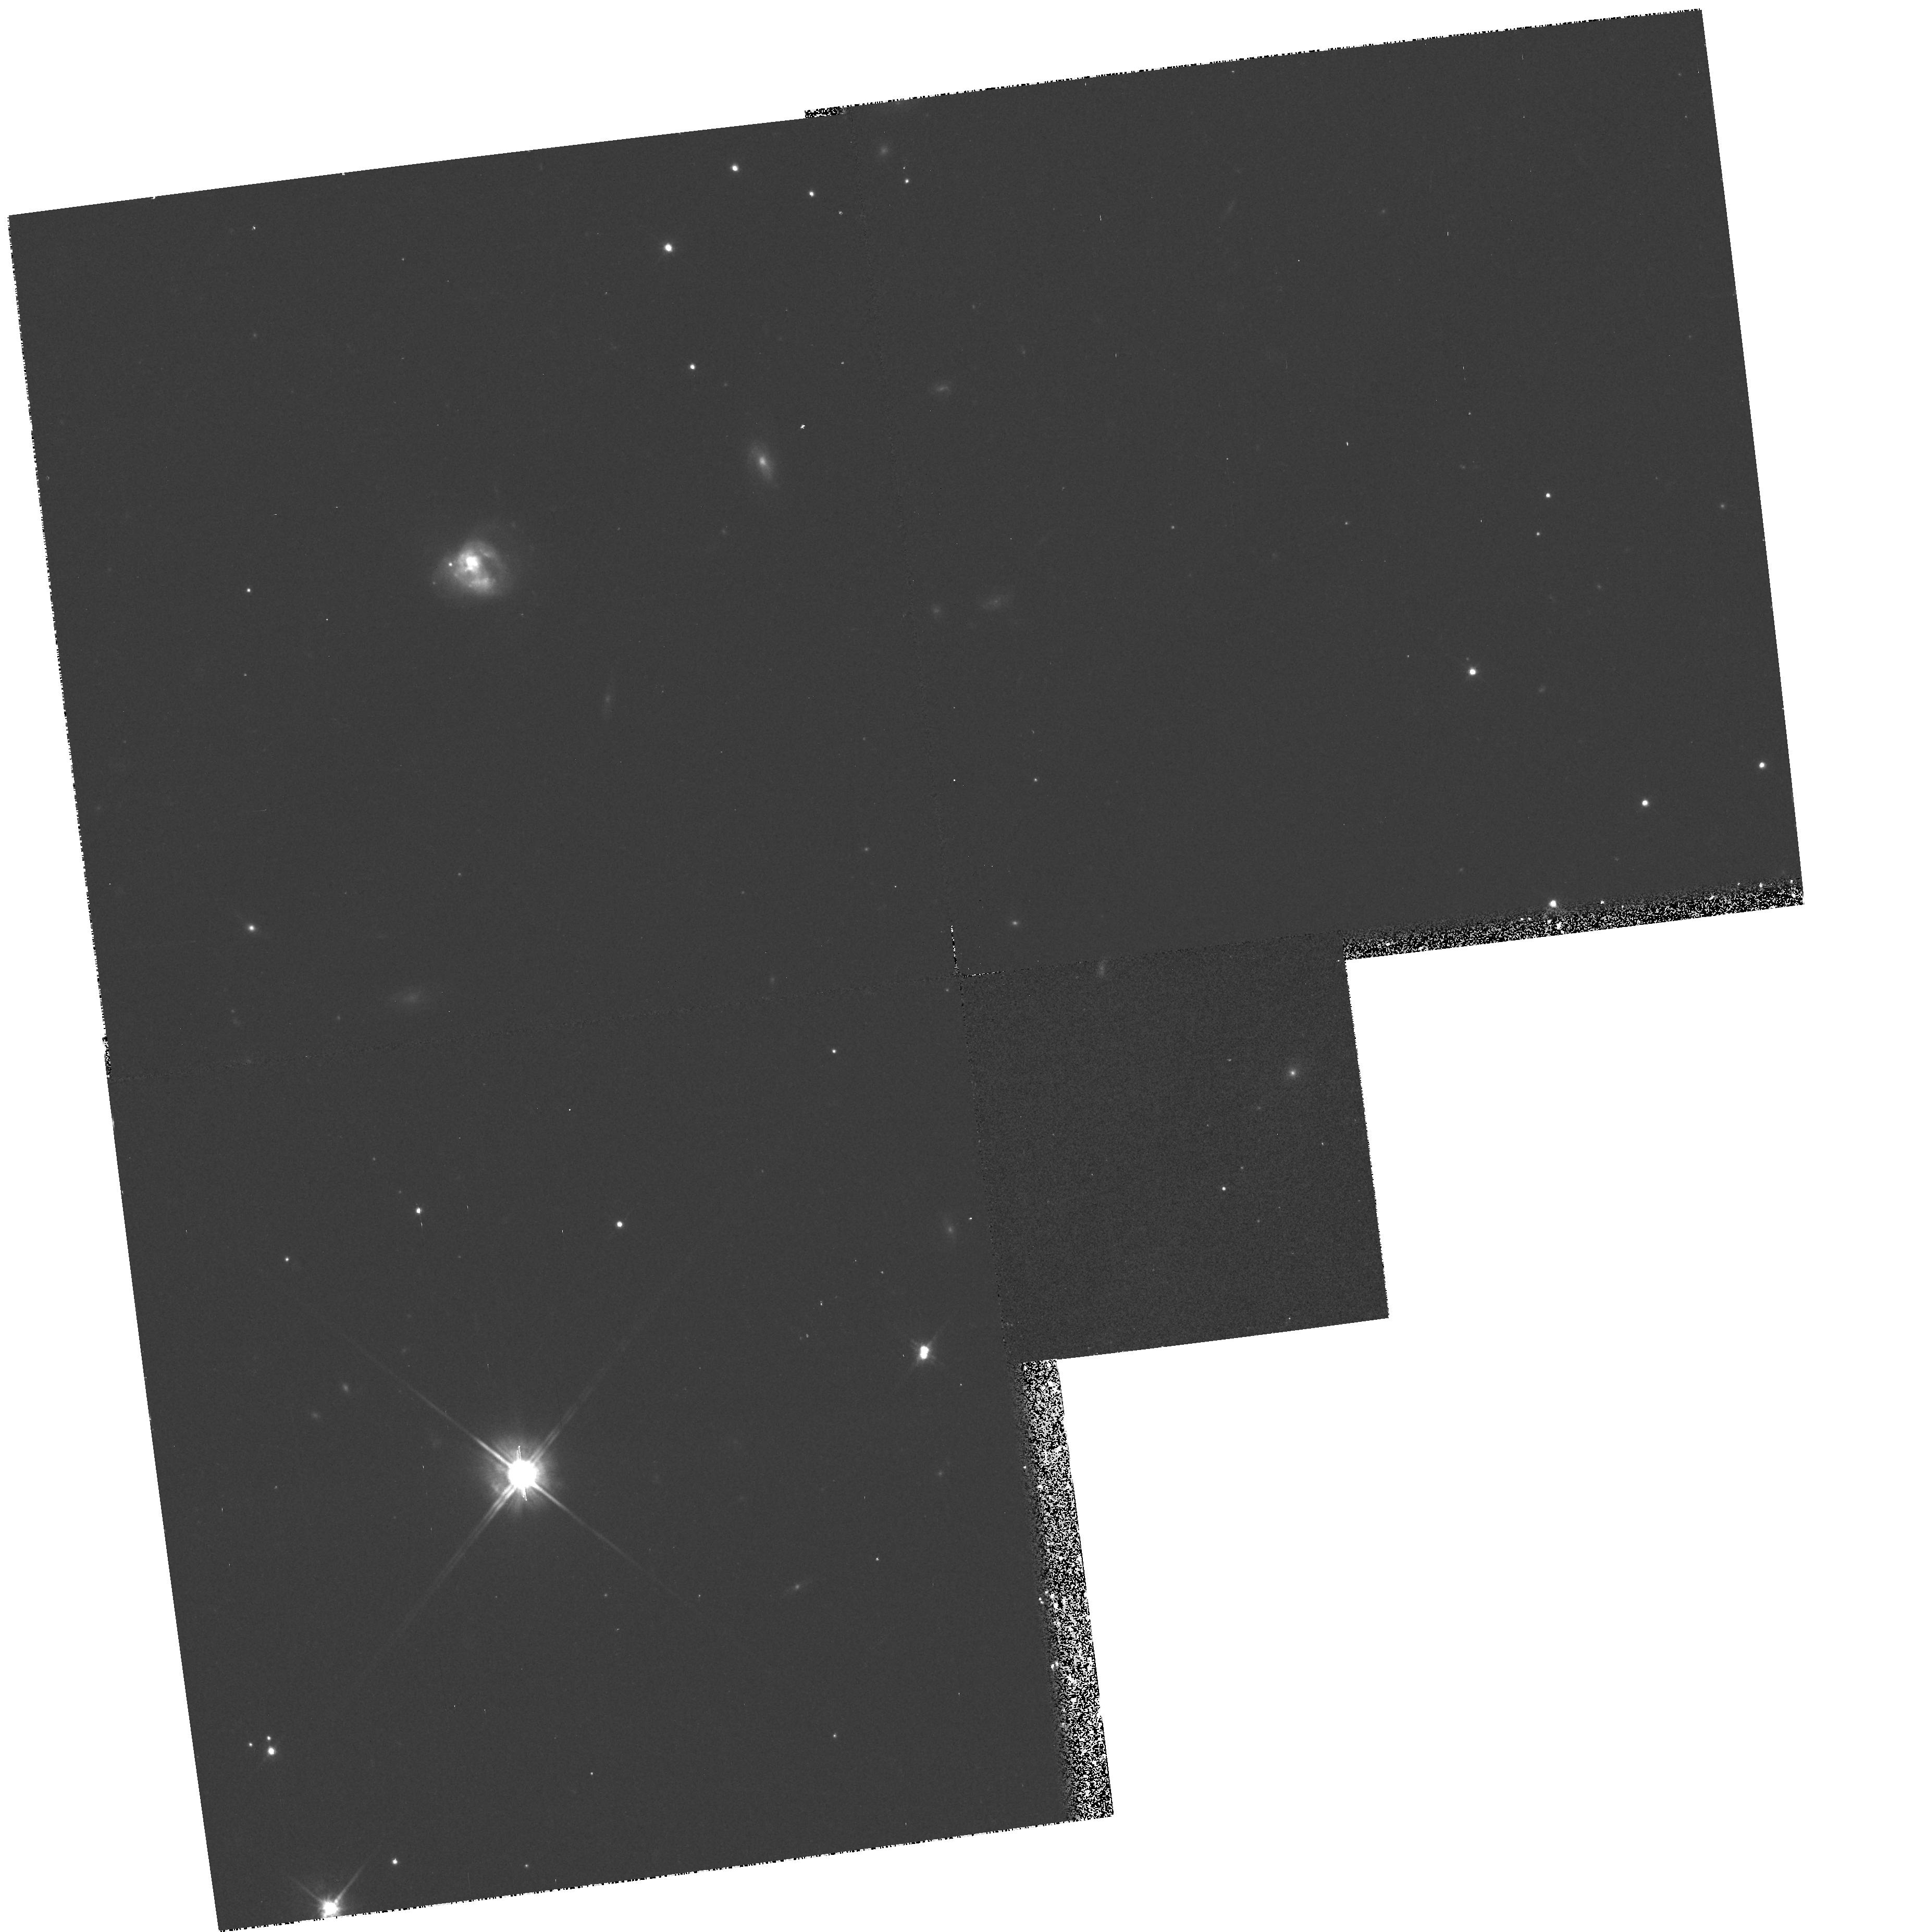
Target: IR23230-6926. Instrument: WFPC2/PC. Filter: F814W. Exposure: 13 min. Observation ID: hst_6346_23_wfpc2_pc_f814w_u33l23

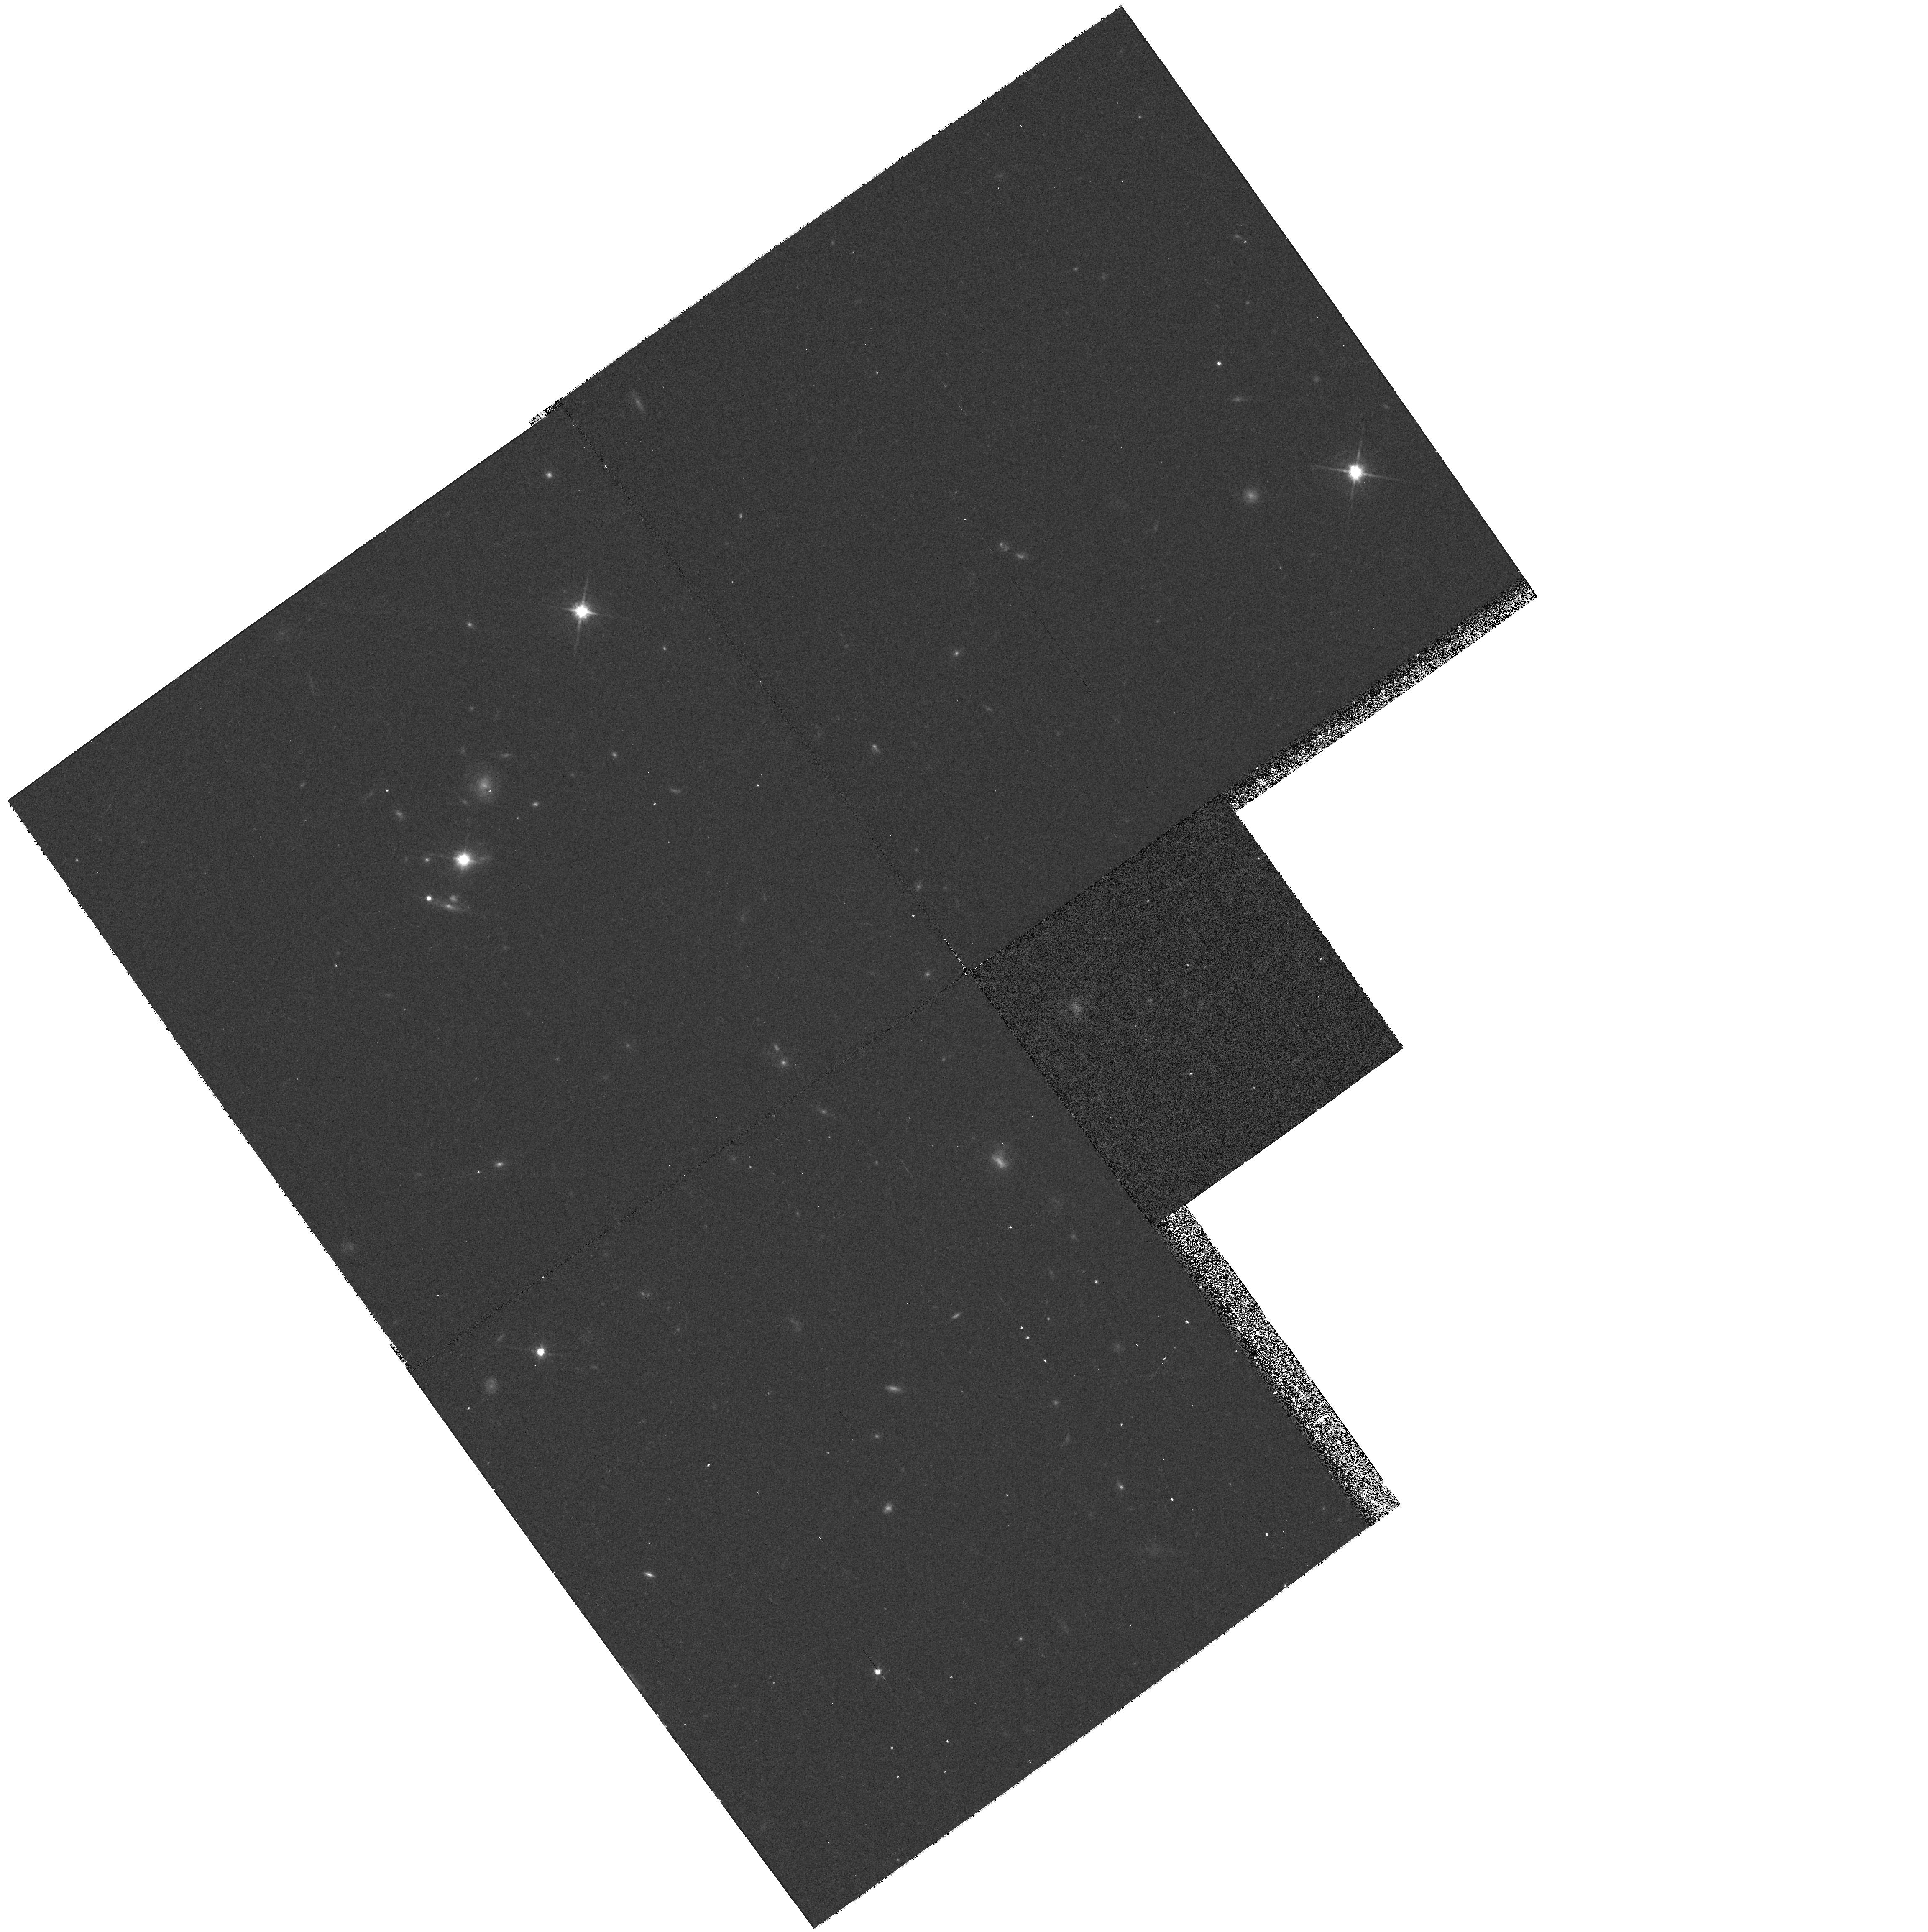
Target: QDOTULIR020527+083554. Instrument: WFPC2/PC. Filter: F814W. Exposure: 13 min. Observation ID: hst_6346_65_wfpc2_pc_f814w_u33l65

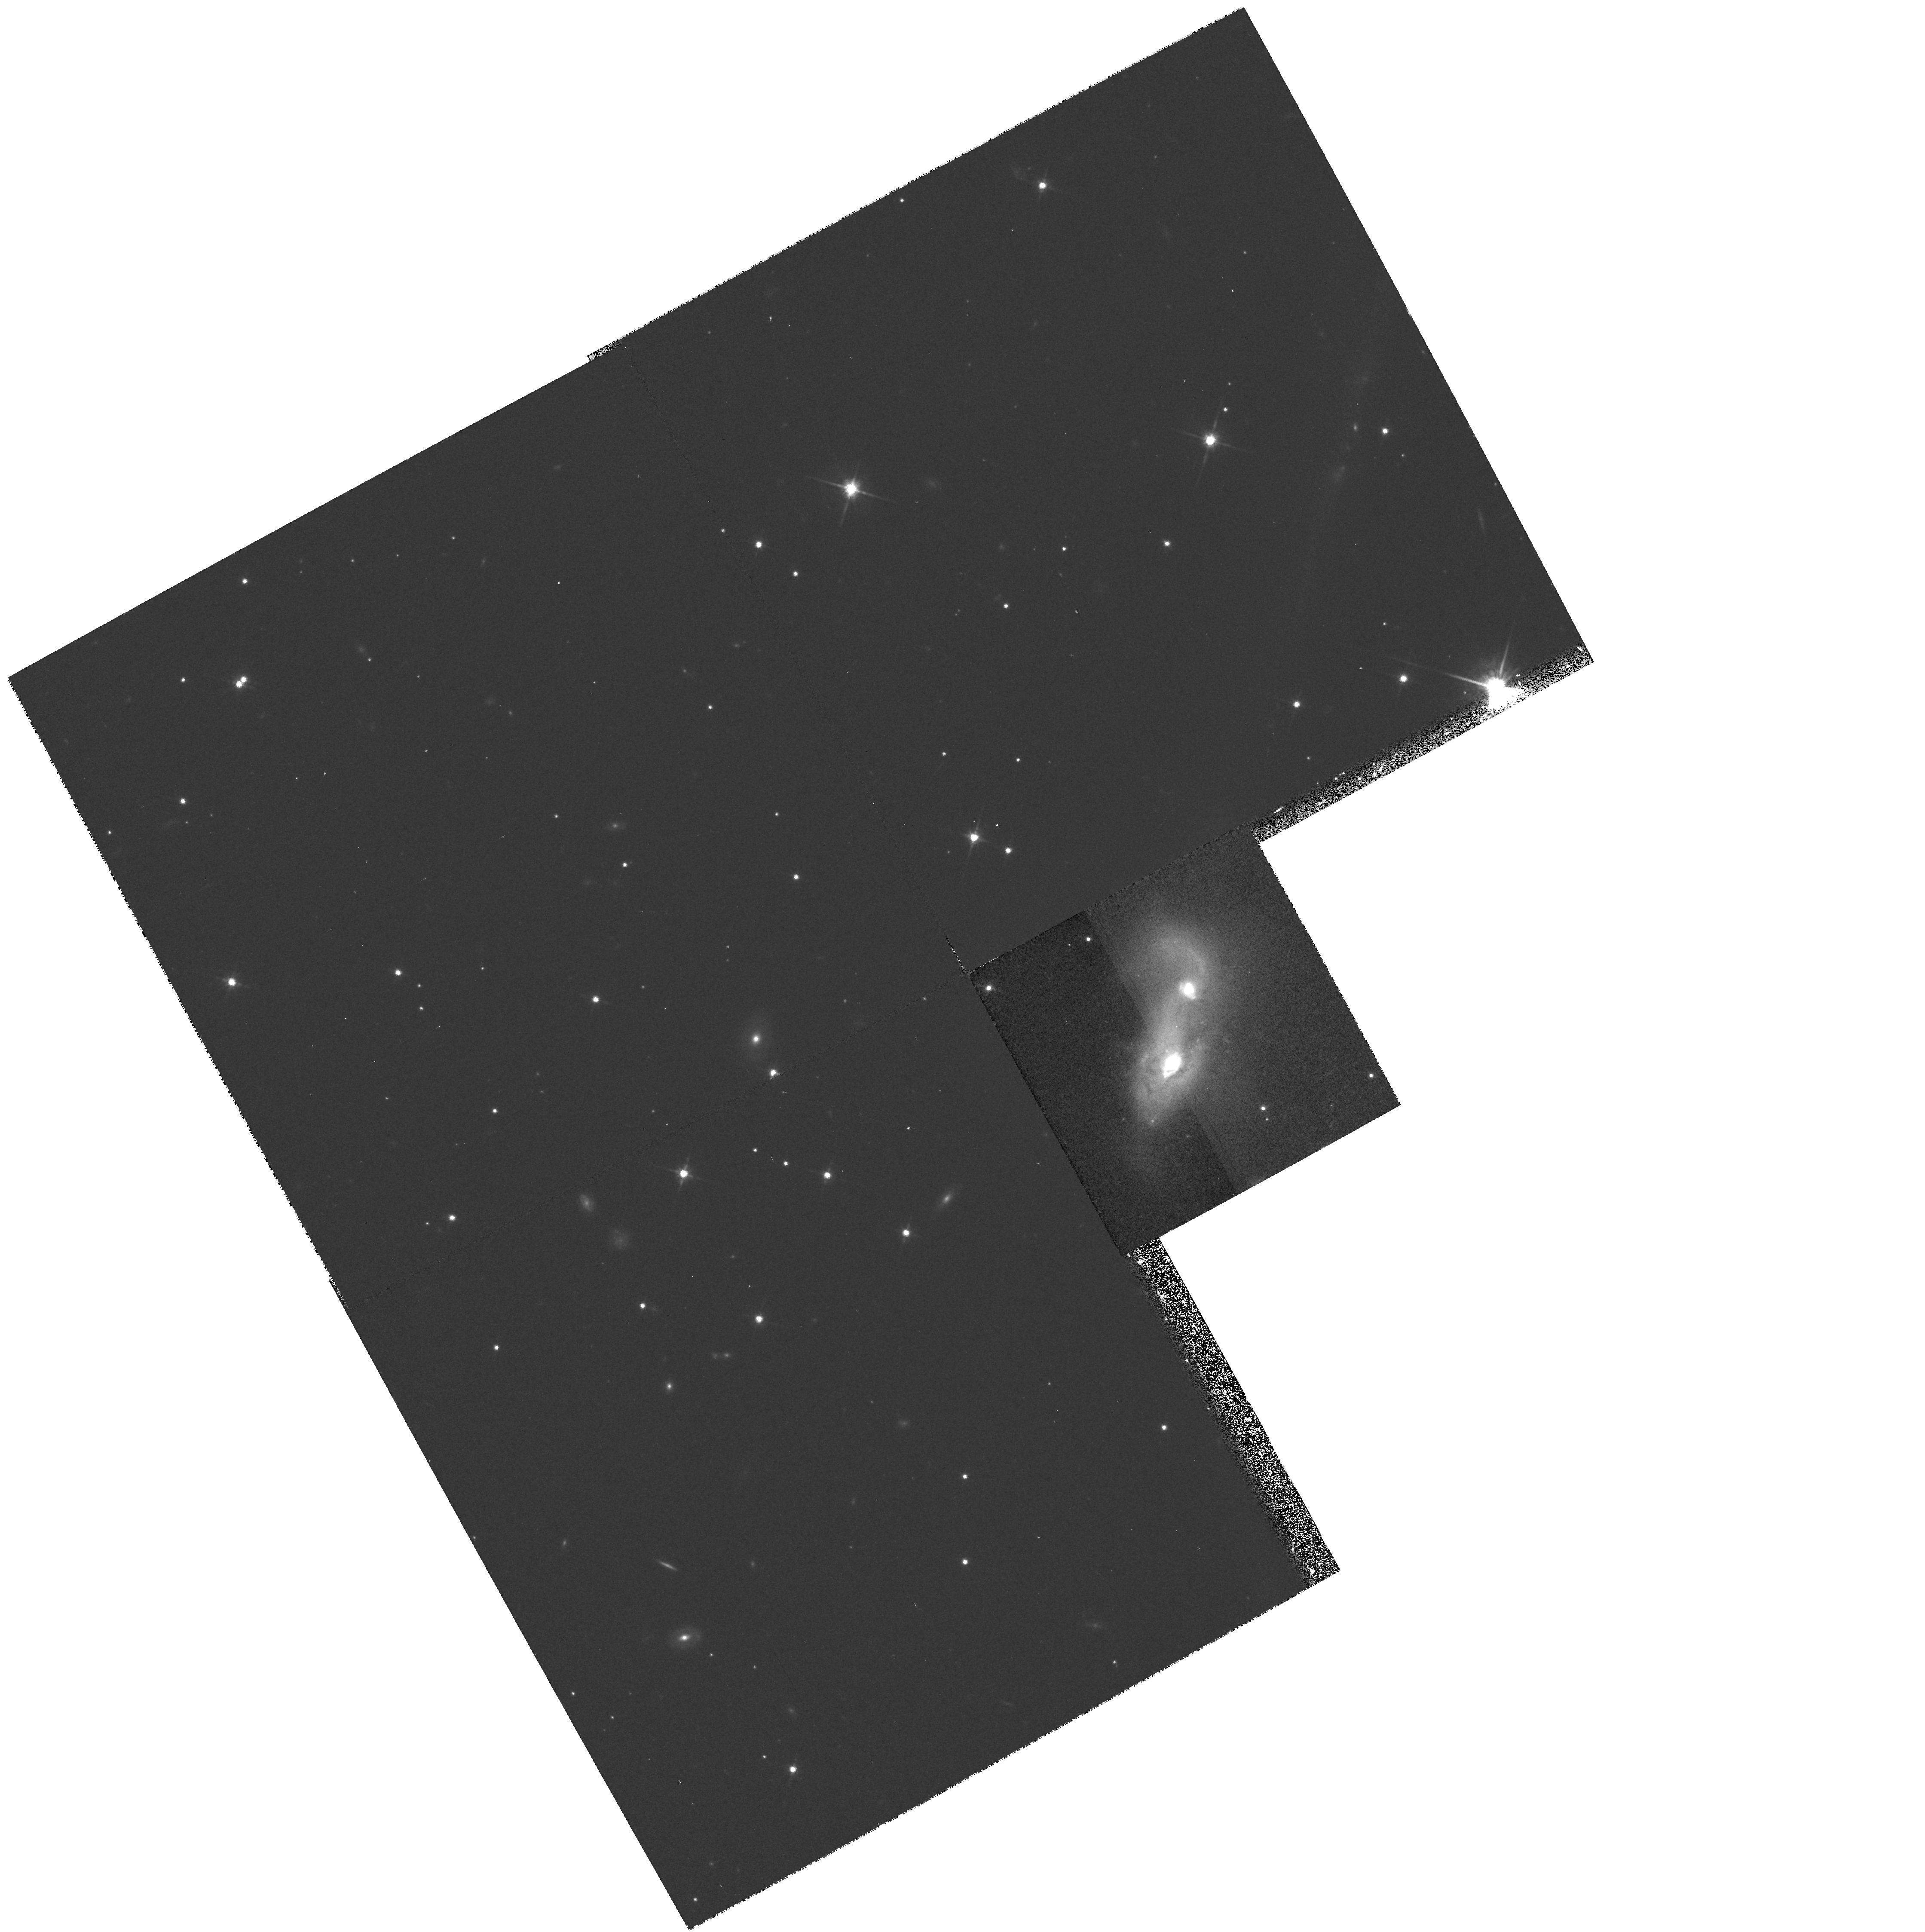
Target: IR19254-7245.0. Instrument: WFPC2/PC. Filter: F814W. Exposure: 13 min. Observation ID: hst_6346_a2_wfpc2_pc_f814w_u33la2

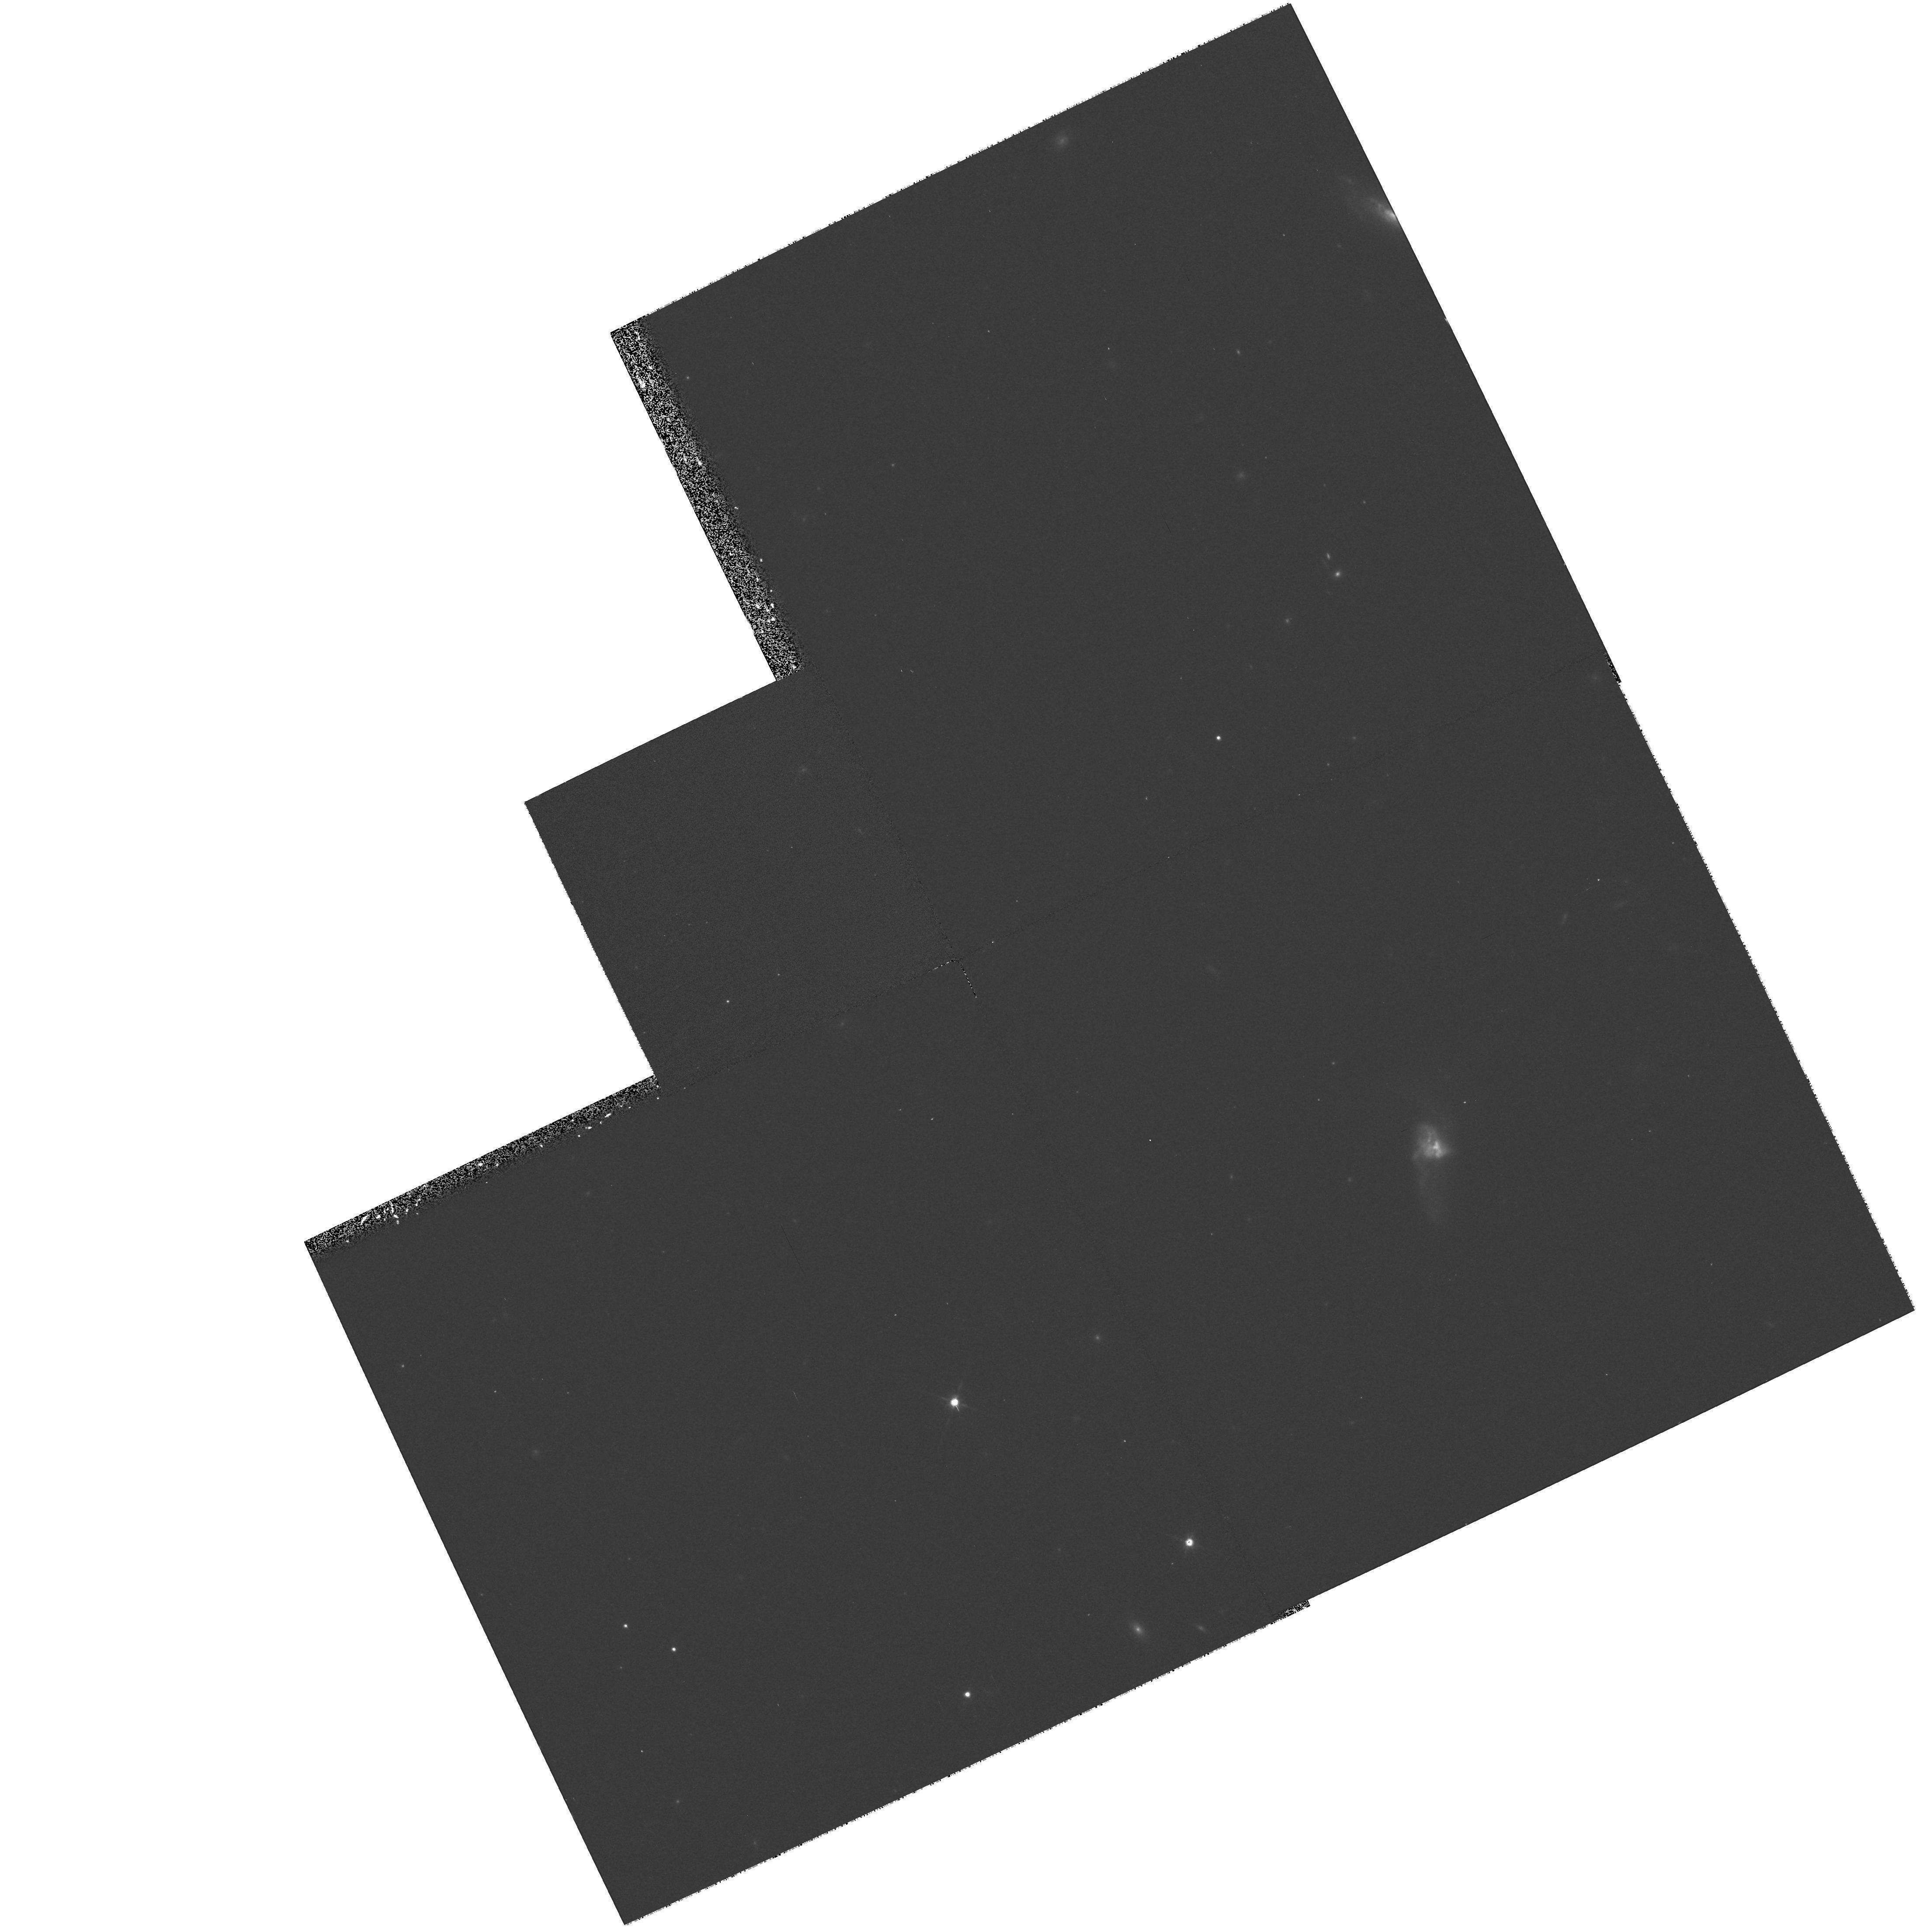
Target: CL-ULIR00091-0738. Instrument: WFPC2/PC. Filter: F814W. Exposure: 13 min. Observation ID: hst_6346_c8_wfpc2_pc_f814w_u33lc8

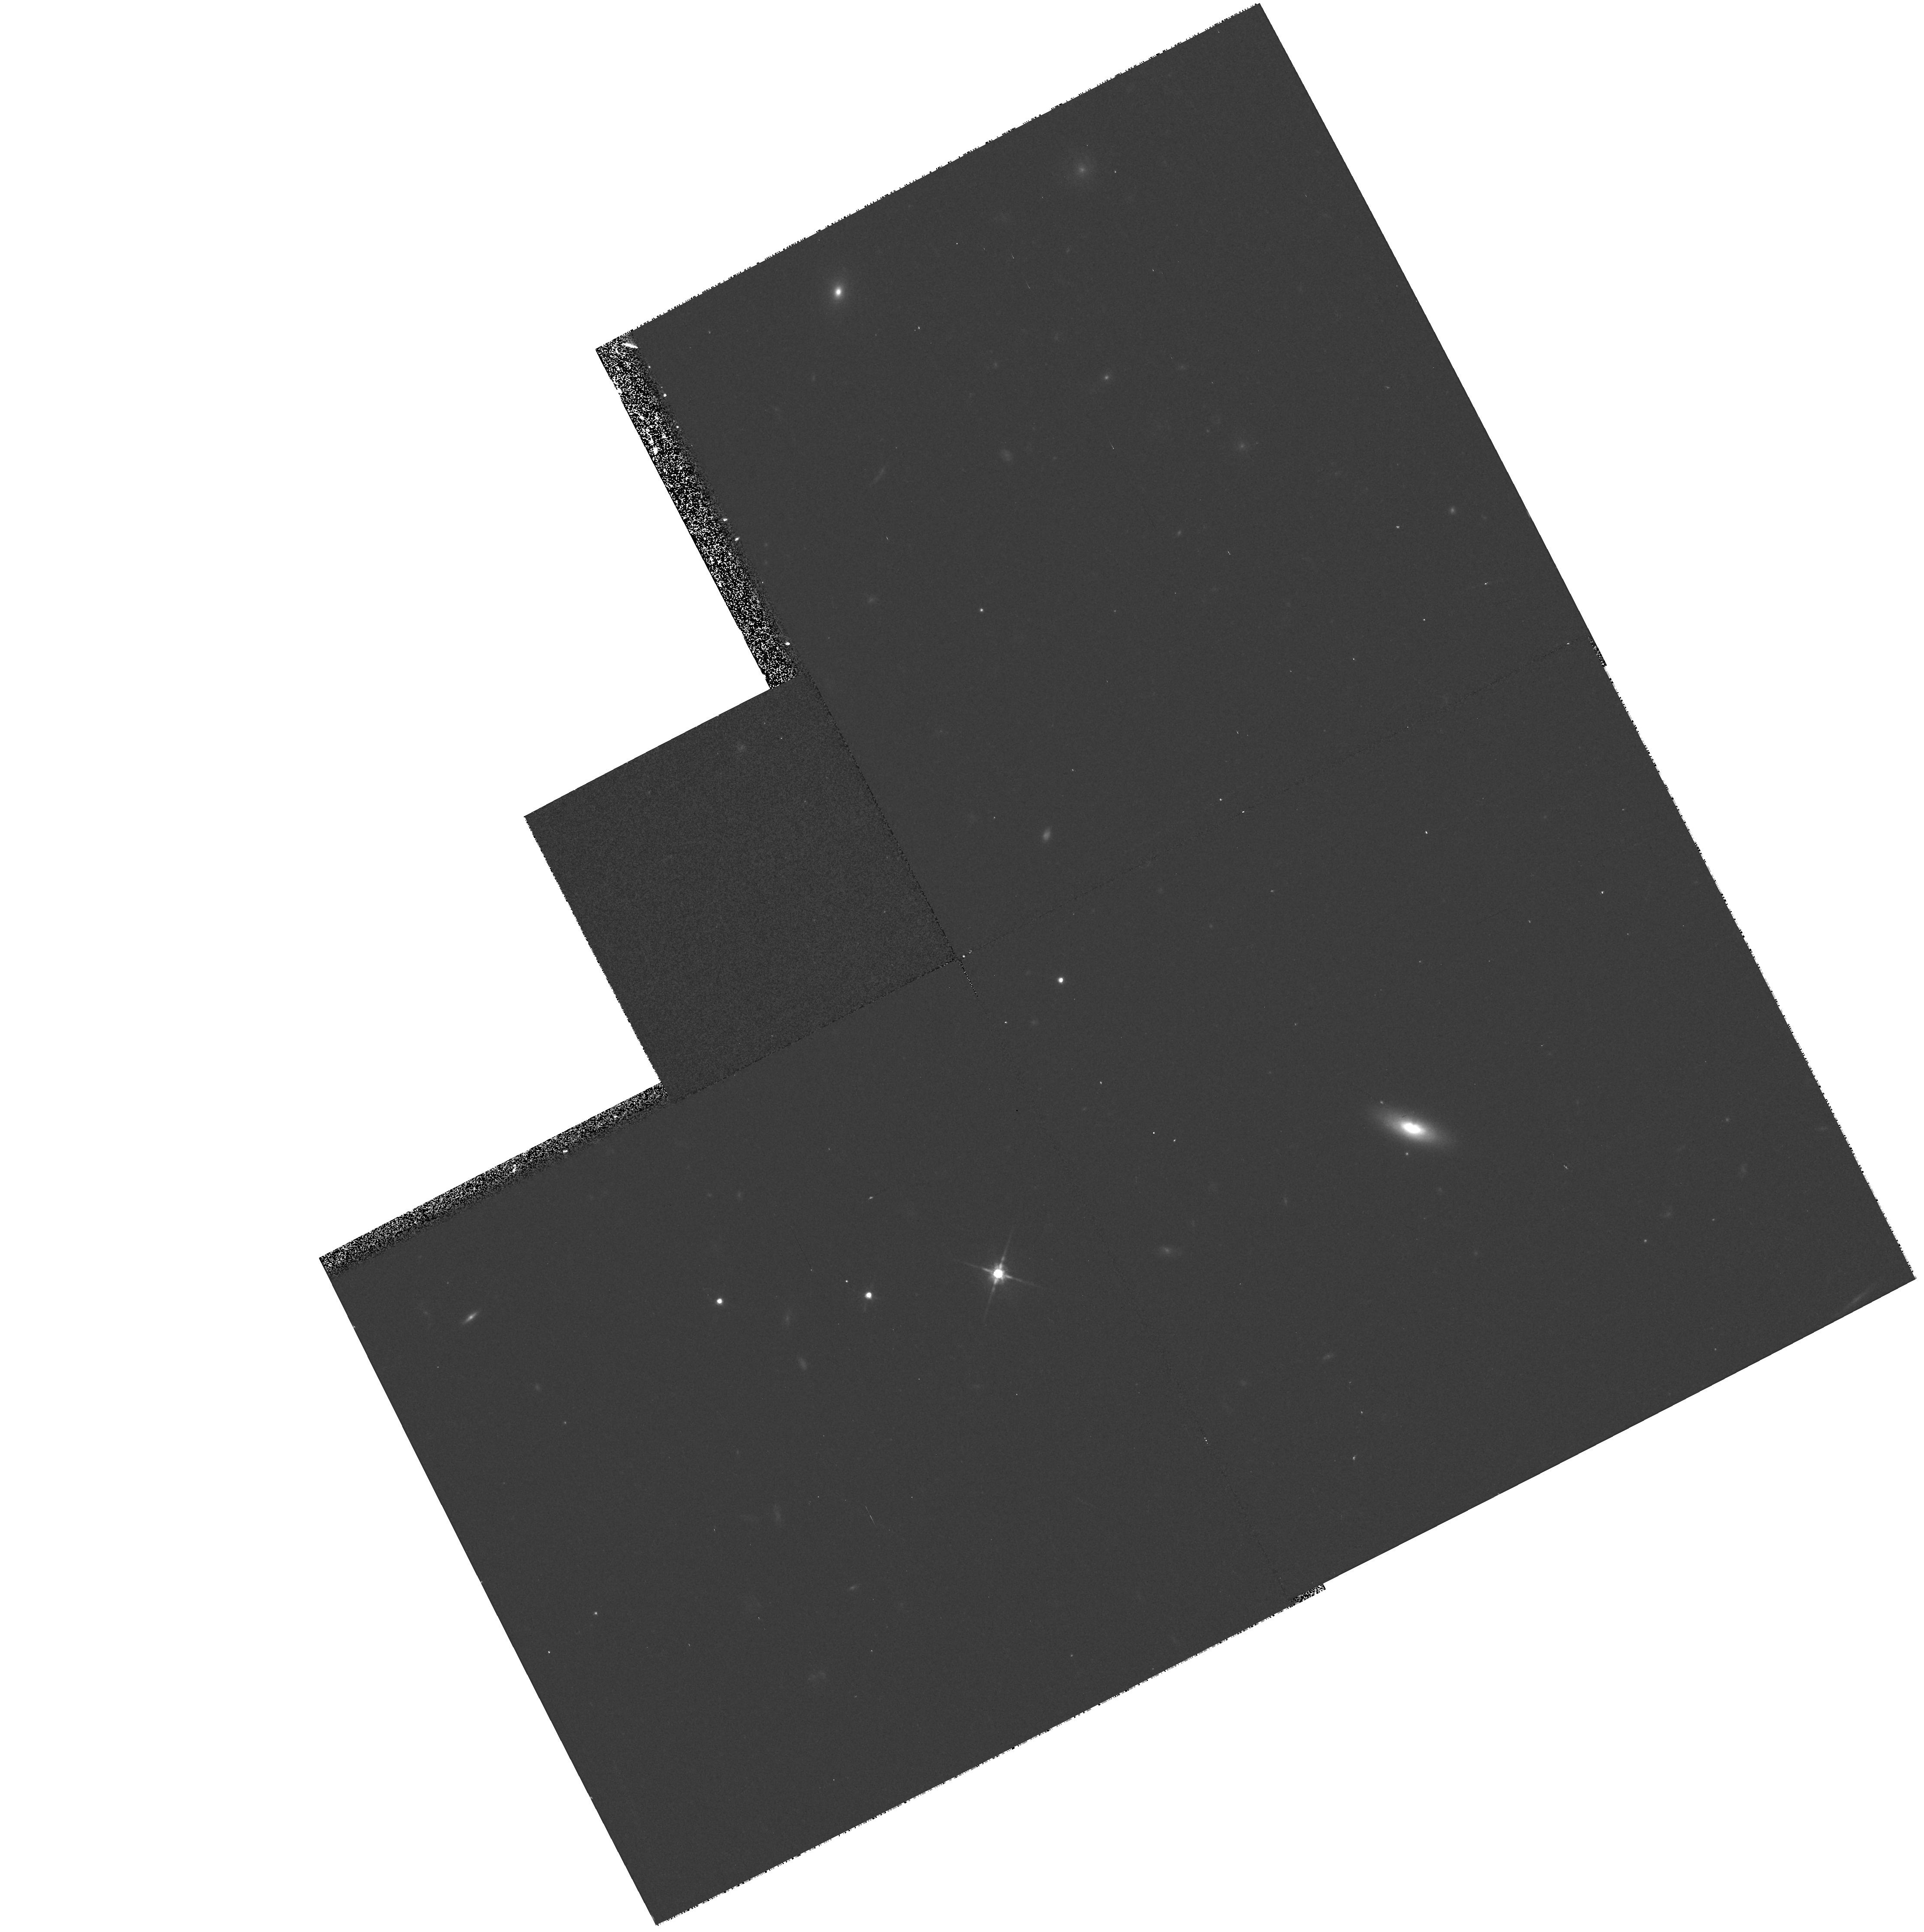
Target: CL-ULIR01579-1925. Instrument: WFPC2/PC. Filter: F814W. Exposure: 13 min. Observation ID: hst_6346_e5_wfpc2_pc_f814w_u33le5

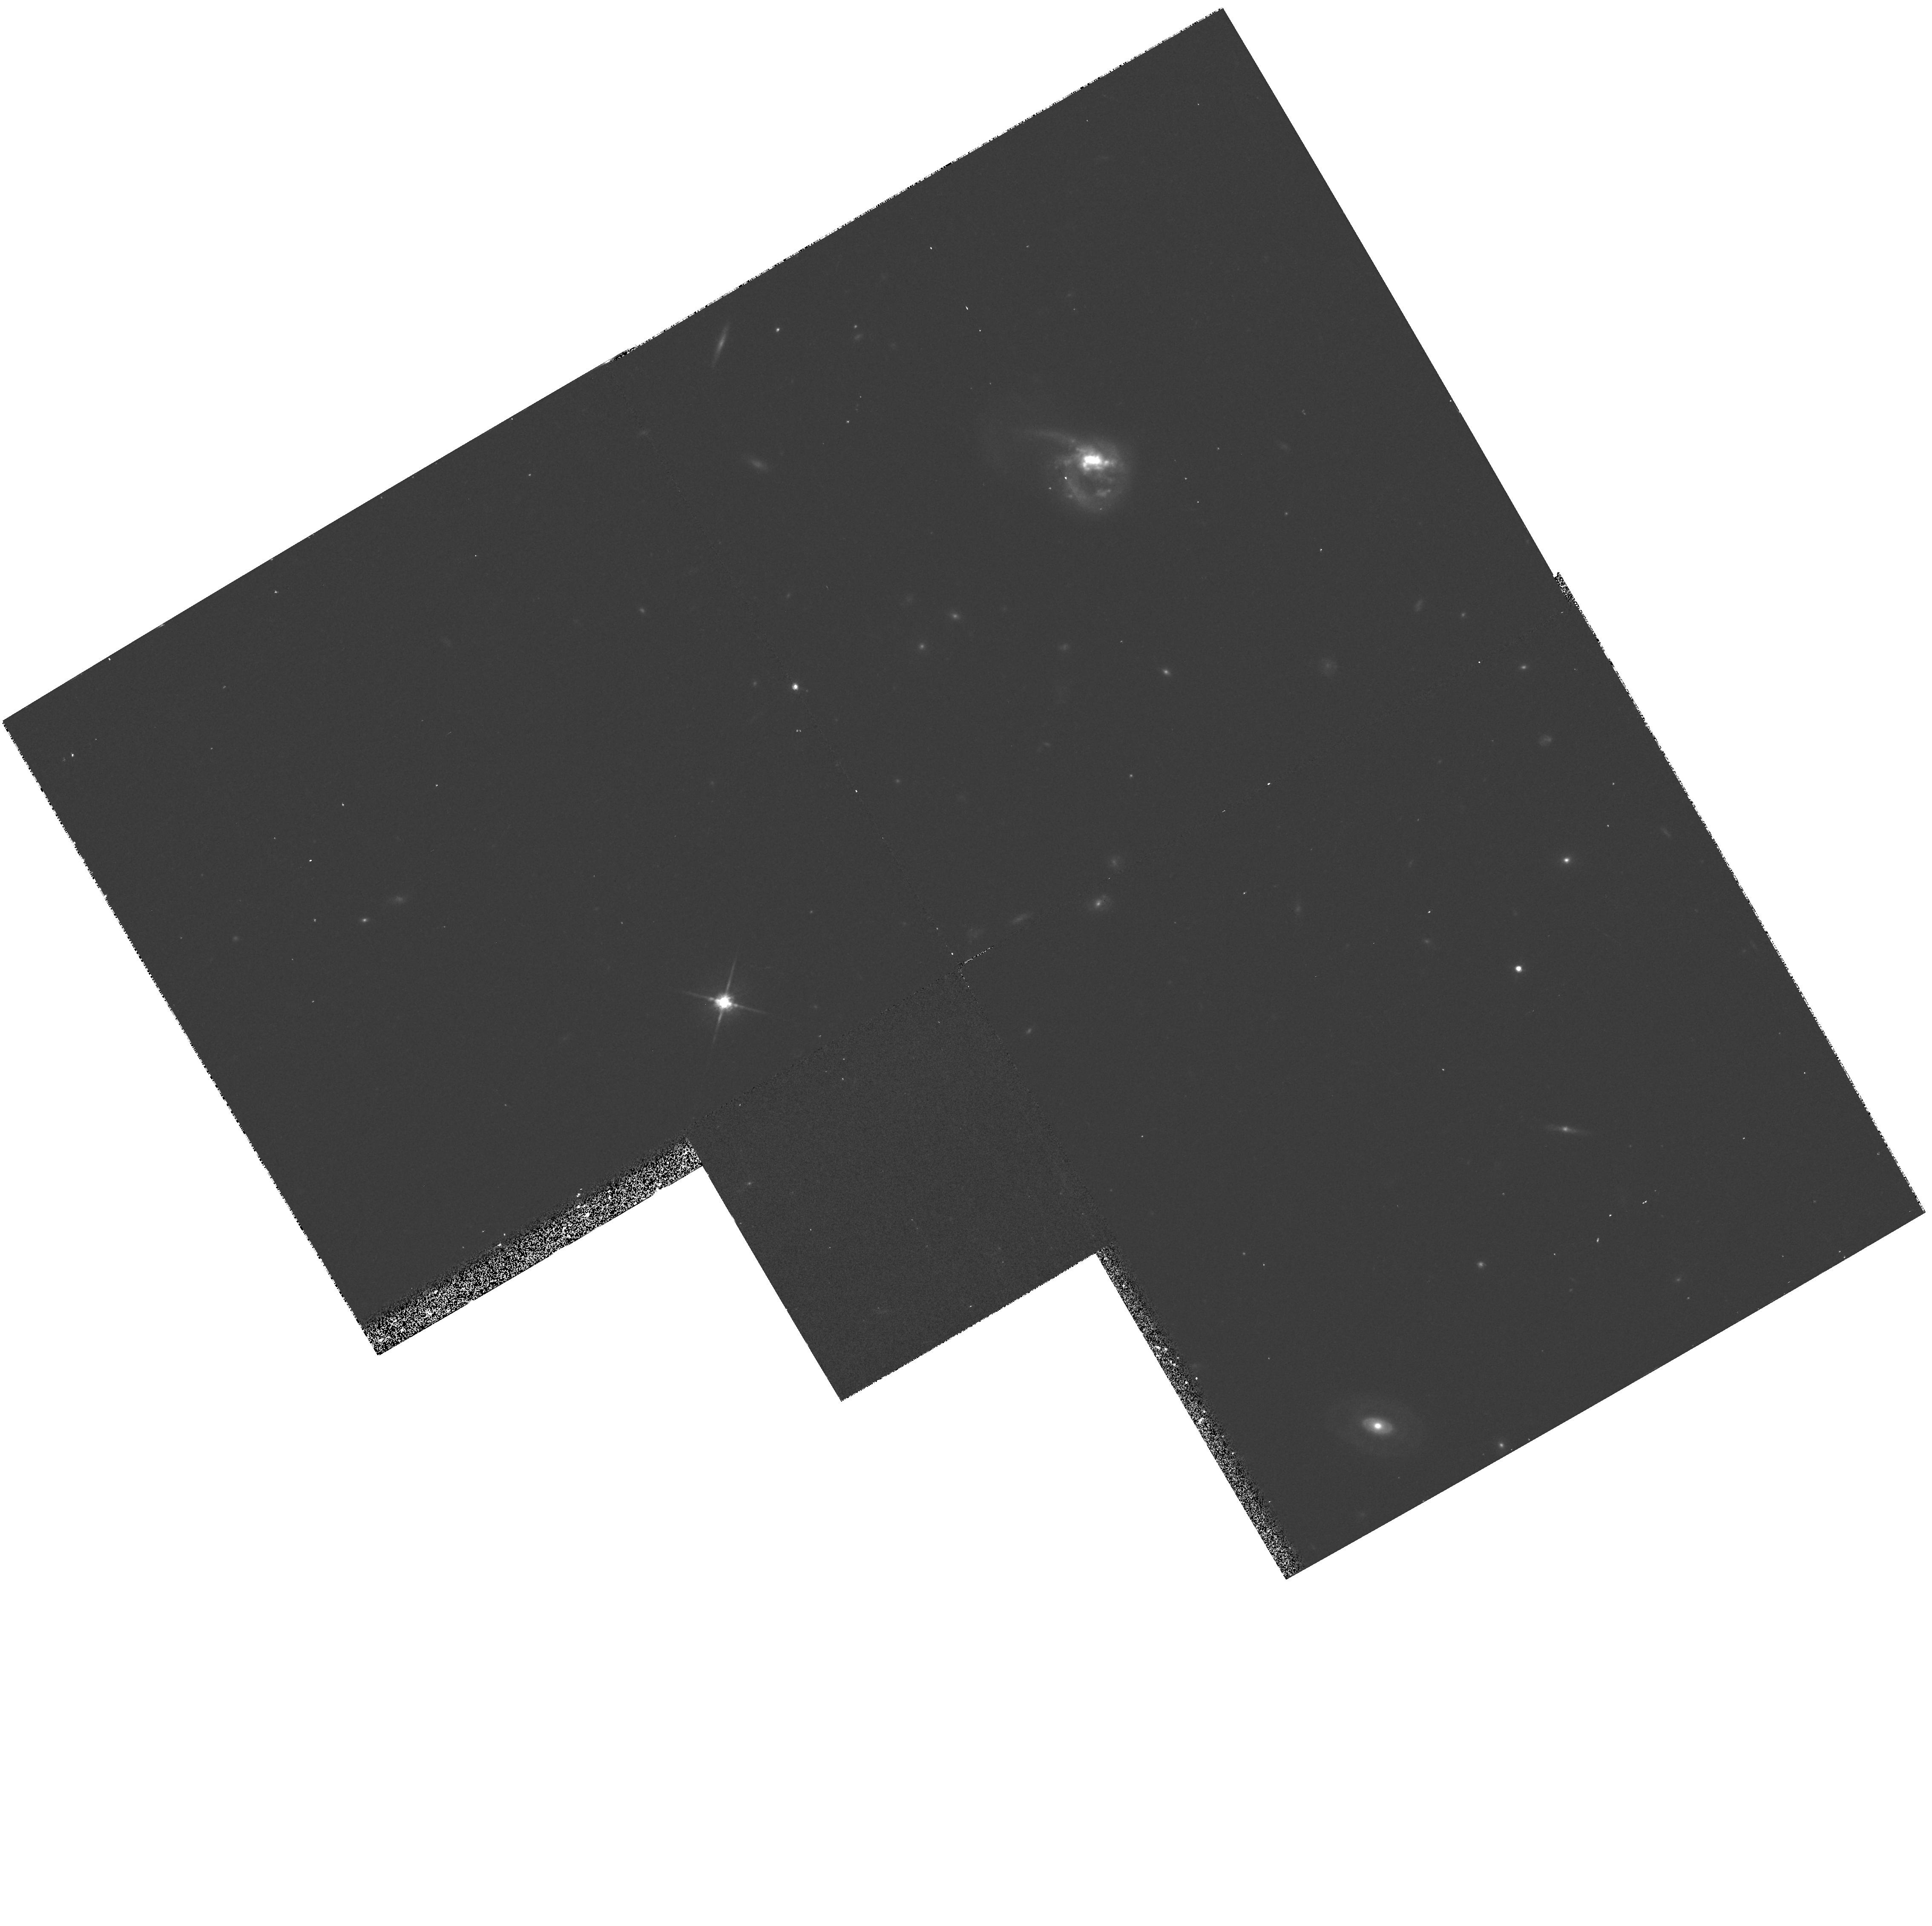
Target: NGWULIR1406+2919. Instrument: WFPC2/PC. Filter: F814W. Exposure: 13 min. Observation ID: hst_6346_28_wfpc2_pc_f814w_u33l28

SNAPSHOT SURVEY OF THE ULTRALUMINOUS IRAS GALAXY SAMPLE (PI: Borne, Kirk D.)

We propose to obtain snapshot survey images for many of the galaxies in the IRAS ultraluminous galaxy sample using the WFPC2 in the I bandpass (F814W). These will be used to study the galaxies' cores and starburst regions, with particular emphasis on searching for young stellar clusters, as have already been found in HST observations of similar objects. Nearly all of these galaxies show evidence for a very recent tidal interaction, and we will search for evidence of the merger progenitors by searching for multiple cores near the center of each galaxy. We will also study the galaxies' morphological properties, particularly searching for any fine structure in the star-forming regions. These images will be used to map the spatial distribution of the starburst activity in these galaxies, to derive the distribution and properties of the major star-forming regions, to search for evidence of large H II complexes of the 30 Dor type, and to search for sharp, bright structures (e.g., the rims of super-shells or propagating waves of star formation). In addition, these images will serve as a baseline for future HST observations of the same objects in searches for the Type II supernovae that are expected to be produced at a prodigious rate in these strongly starbursting systems (several SNe per year per galaxy).